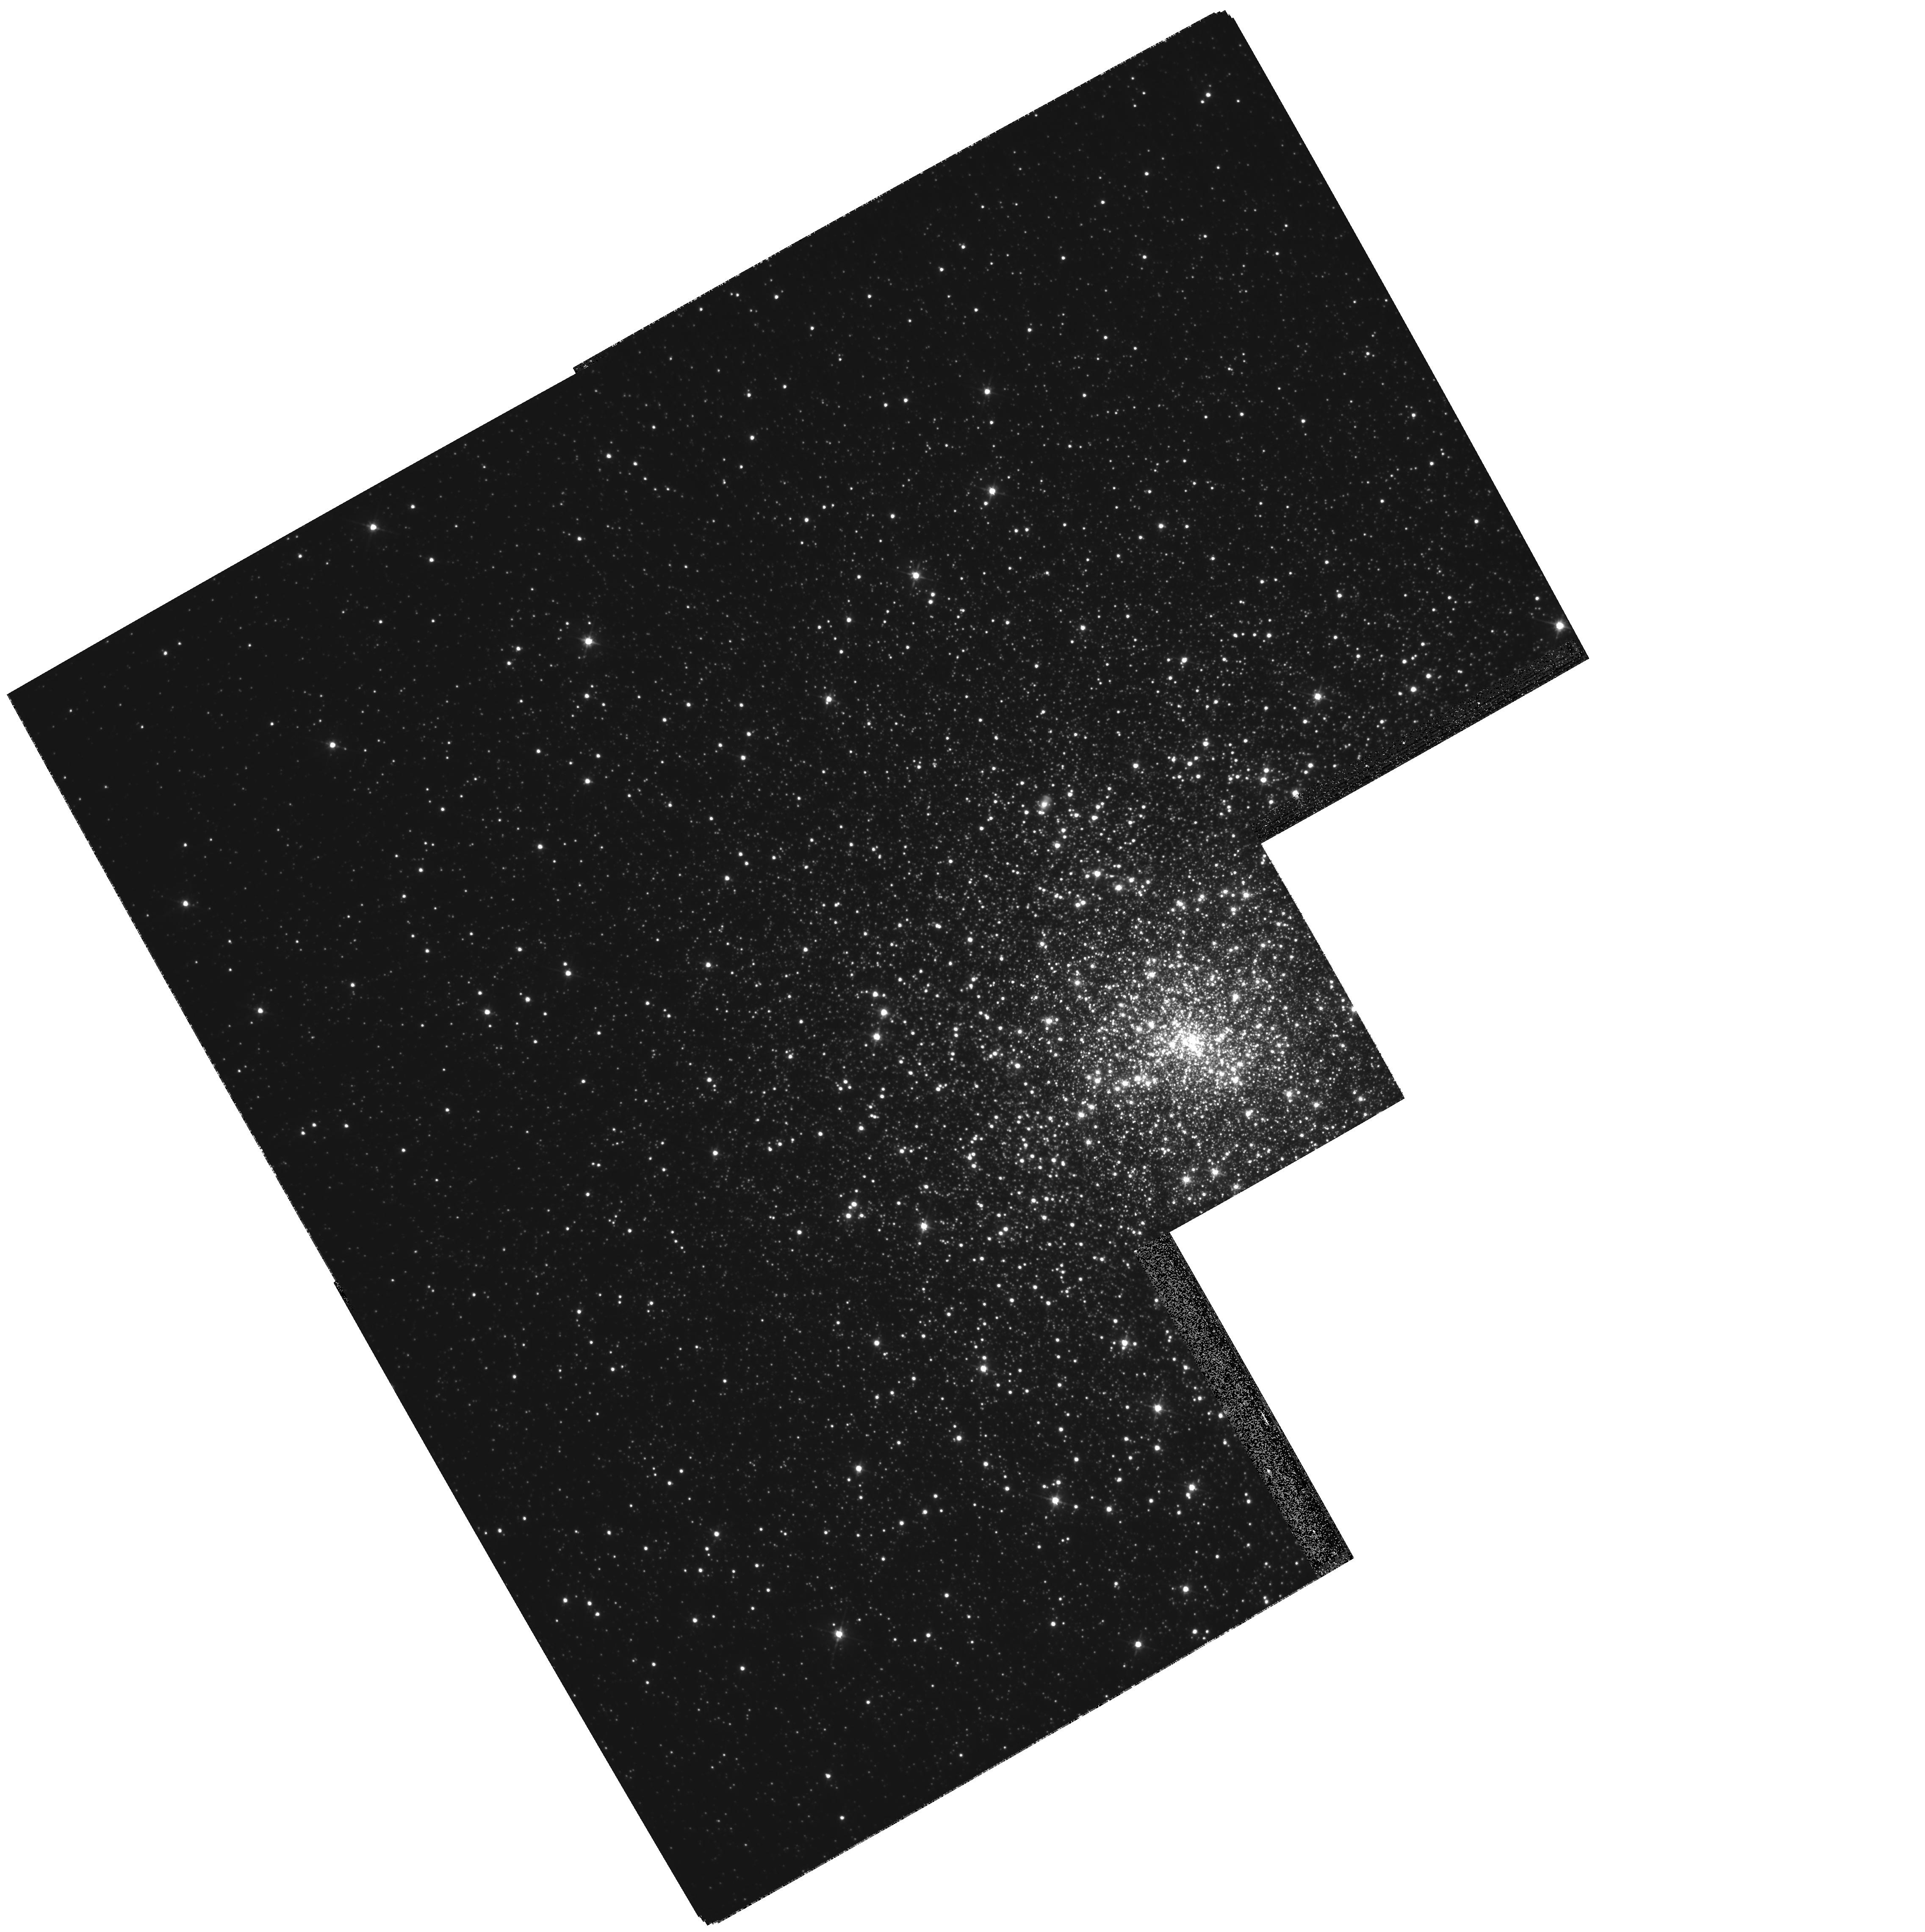
Target: NGC7078. Instrument: WFPC2/PC. Filter: F555W. Exposure: 5 min. Observation ID: hst_10788_01_wfpc2_pc_f555w_u9qz01

Probing the Central Dark Mass Concentration of the Collapsed-Core Globular Cluster M15 (PI: Cohn, Haldan N)

We plan to probe the central dark mass concentration in the collapsed-core globular cluster M15 by analyzing the structure of its central stellar cusp with the highest possible angular resolution. The rapid rise of M/L toward the center of M15 can be alternatively explained by a central concentration of several thousand compact remnants (heavy white dwarfs and neutron stars) or instead by the presence of an intermediate-mass black hole (IMBH) of a few thousand solar masses. We propose to obtain one orbit of highly dithered WFPC2 F555W (V) imaging to supplement the available ACS/HRC F435W (B) imaging from GO-10401. This will allow us (1) to improve the constraints on the radius of the as yet unresolved core and (2) to investigate the relation between cusp slope and stellar mass, the form of which depends on the size and mix of the remnant population and on whether or not an IMBH is present. We will compare the central cusp structure with predictions from both Fokker-Planck and GRAPE-6 N-body models, with and without IMBHs, to constrain the nature of the intriguing dark mass concentration.